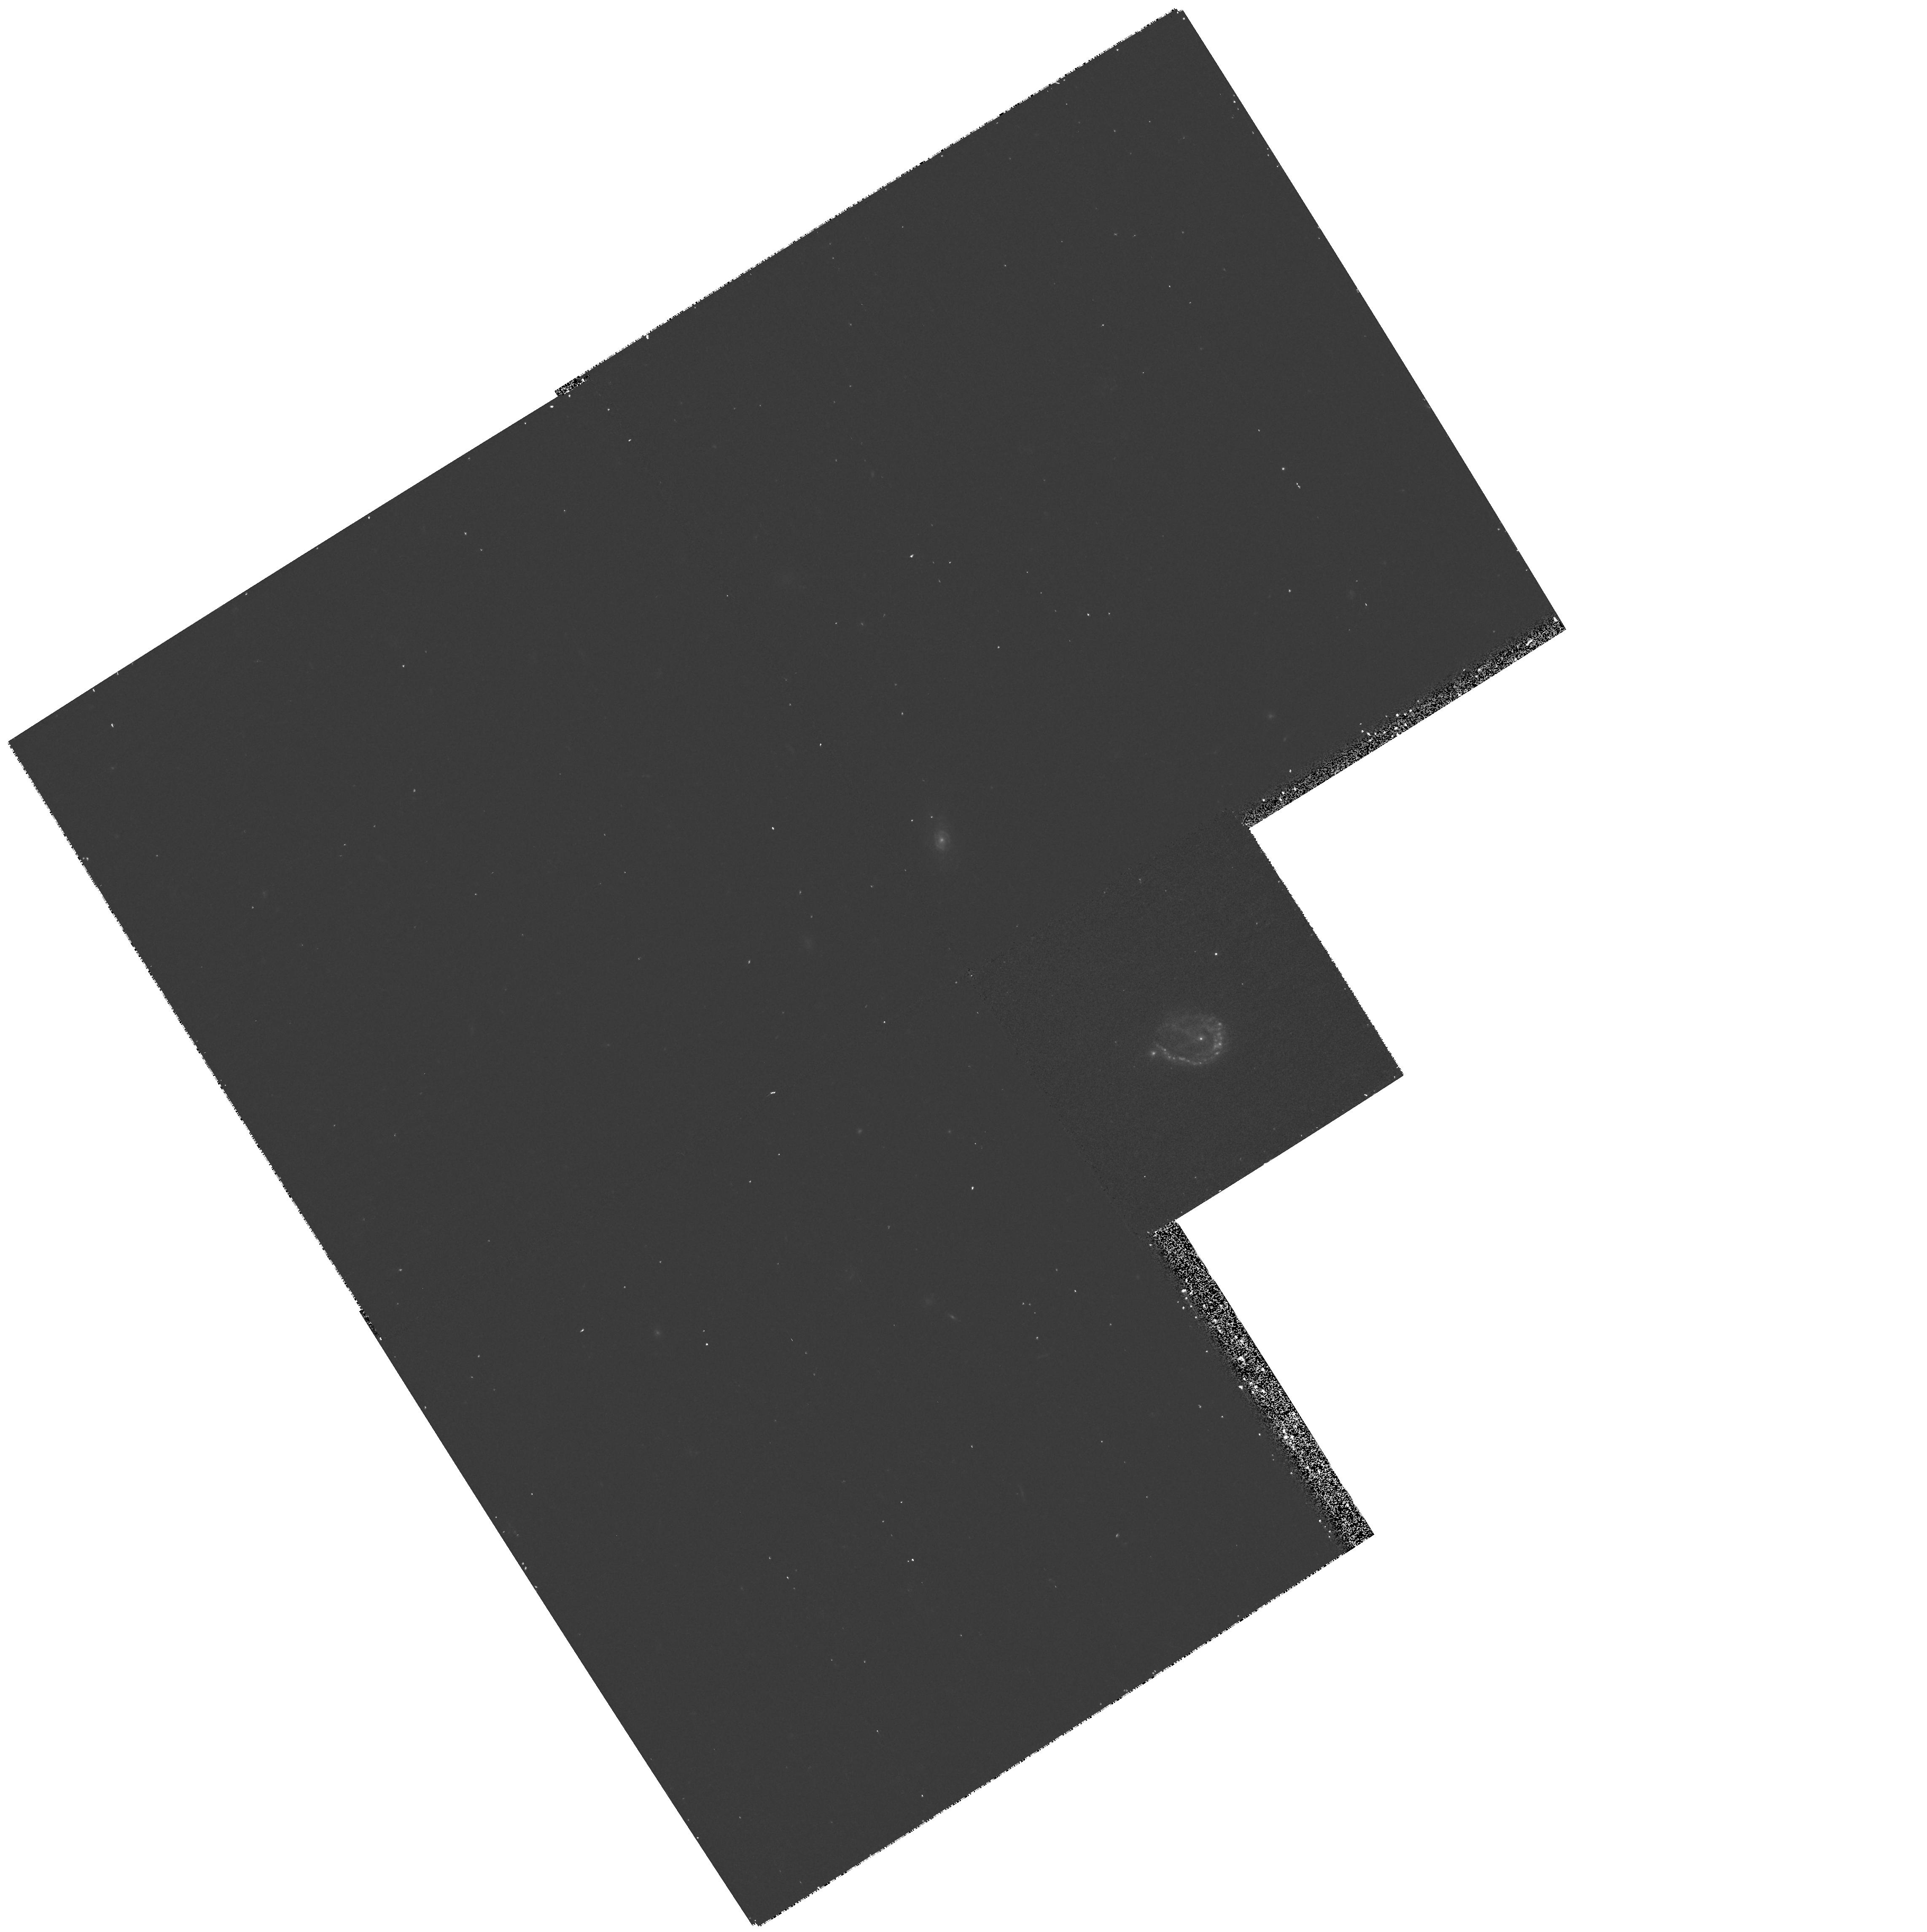
Target: 52W036. Instrument: WFPC2/PC. Filter: F555W. Exposure: 13 min. Observation ID: hst_8303_01_wfpc2_pc_f555w_u5gz01

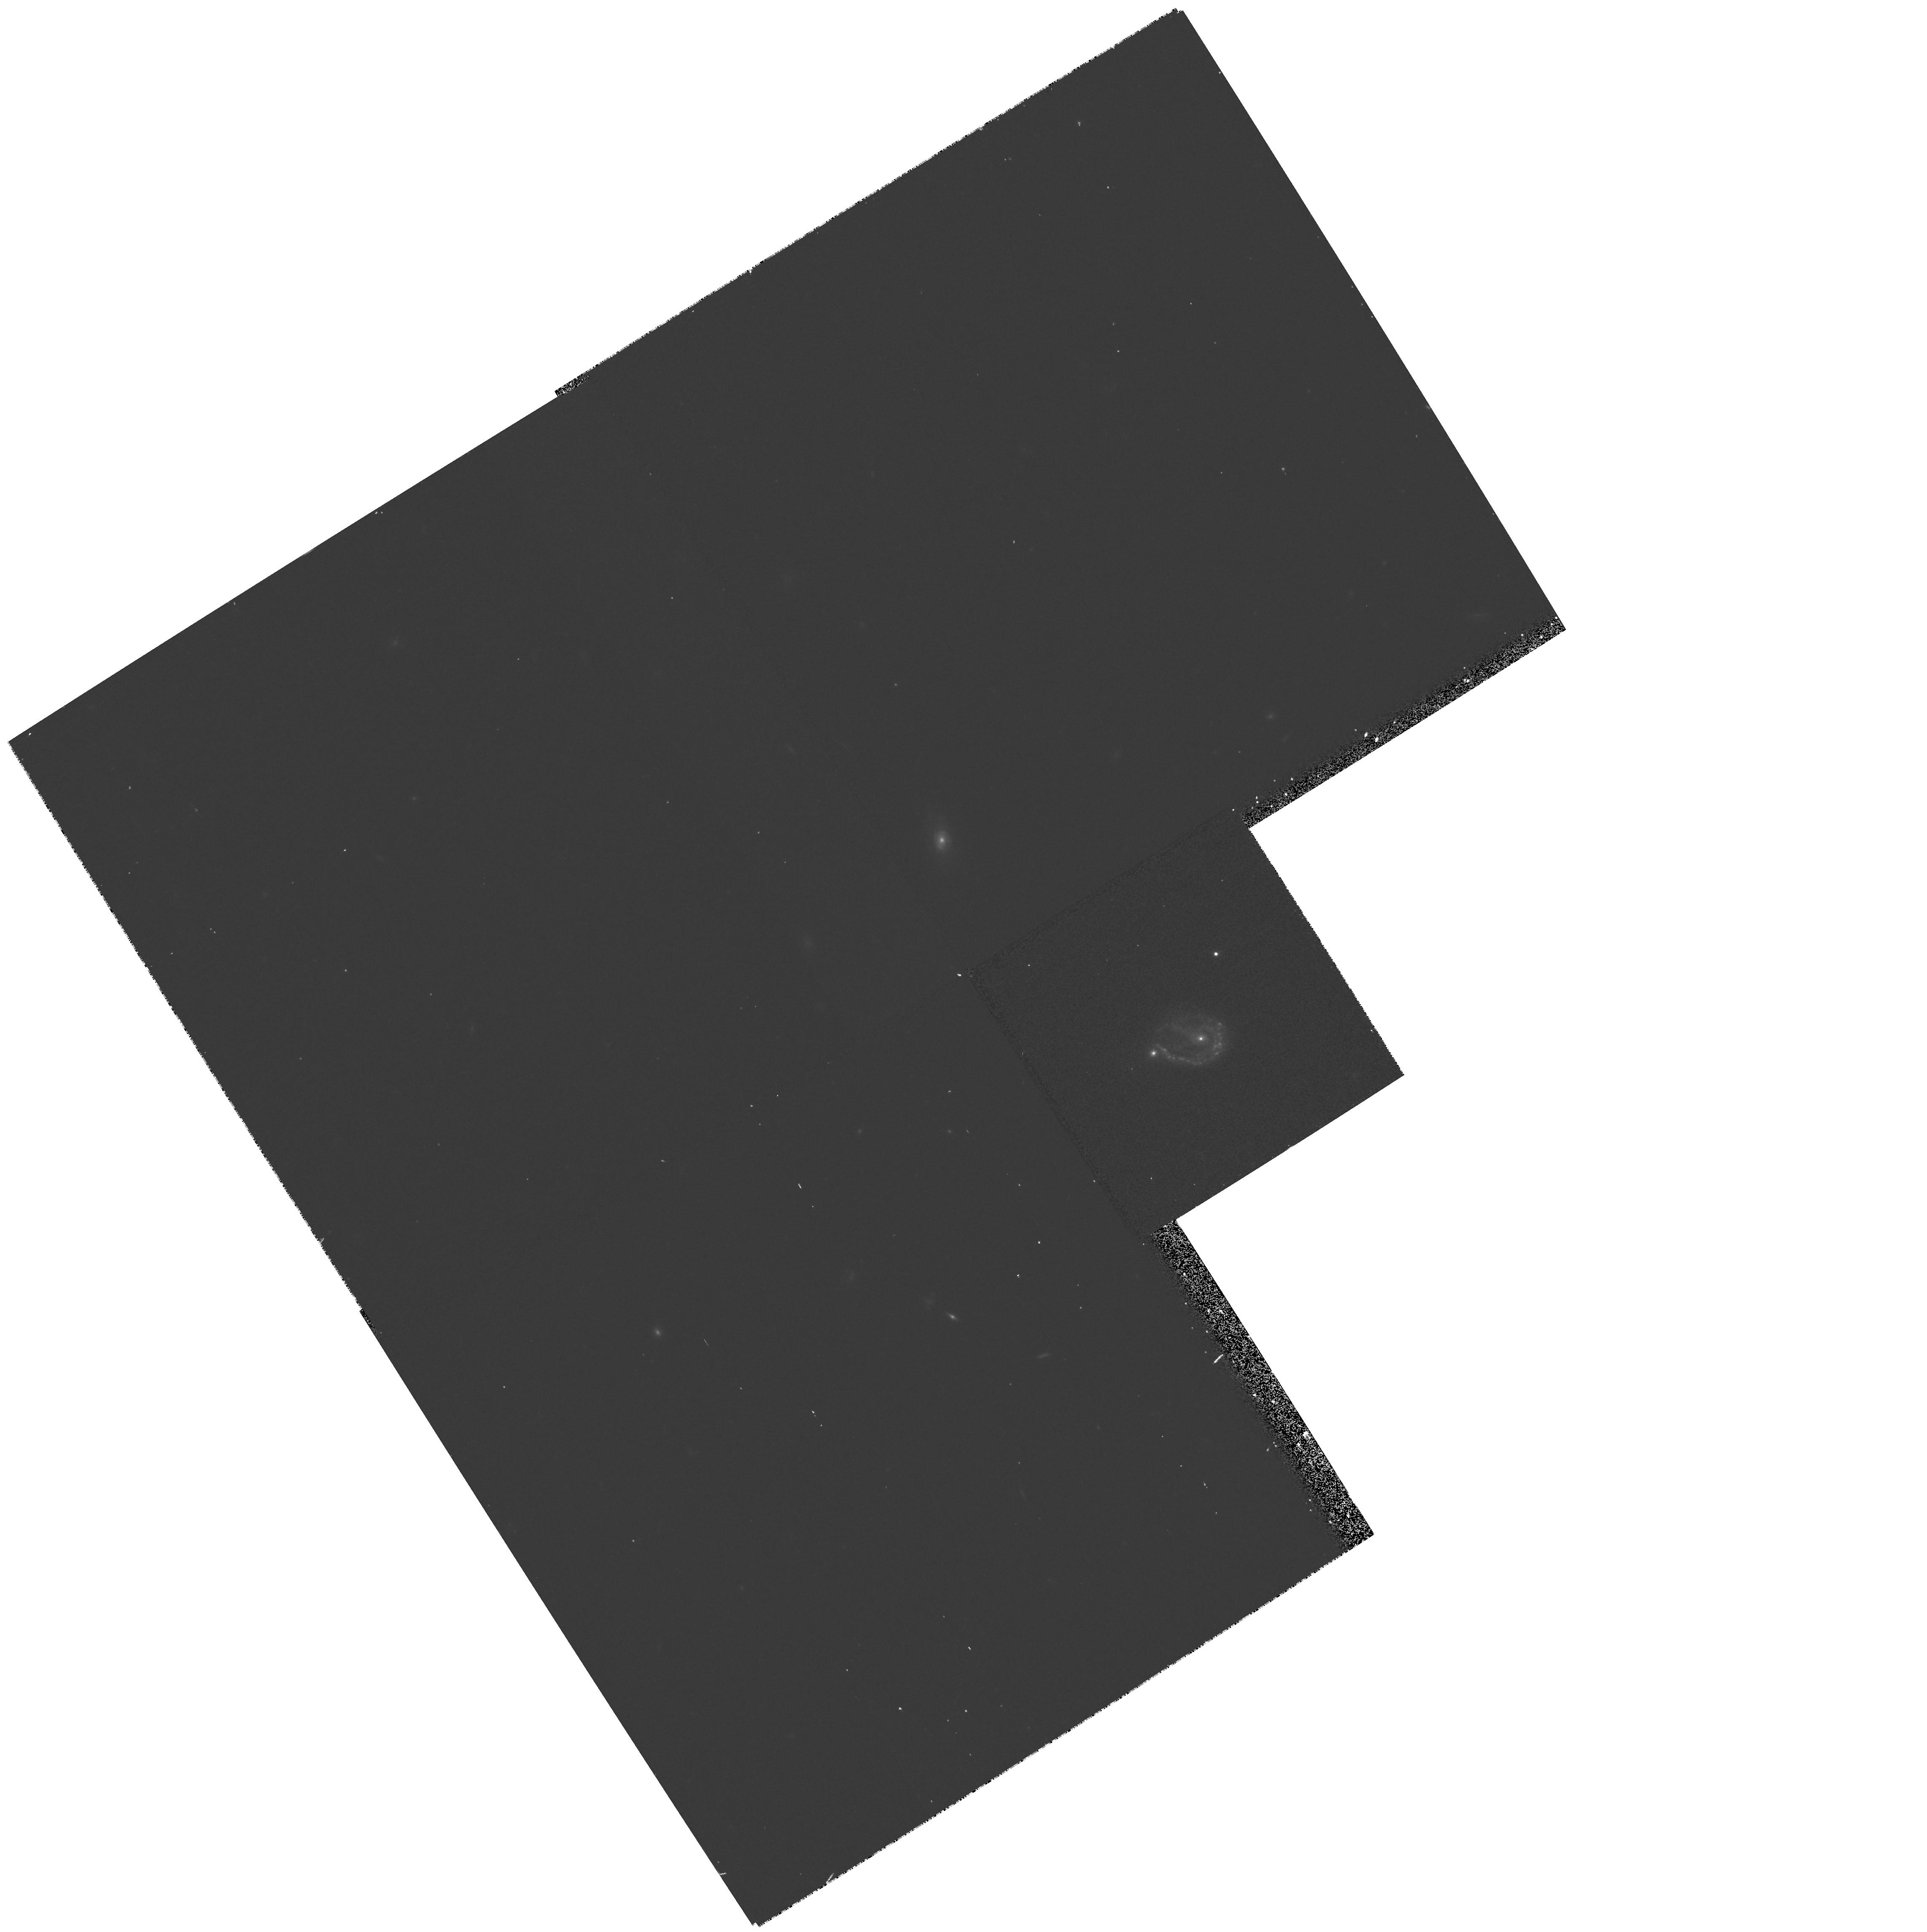
Target: 52W036. Instrument: WFPC2/PC. Filter: F814W. Exposure: 13 min. Observation ID: hst_8303_01_wfpc2_pc_f814w_u5gz01

What is 52W036? (PI: Majewski, Steven R.)

We have found a most peculiar galaxy, 52W036, in our large, deep redshift survey of faint galaxies. This galaxy, previously identified as a submillijansky radio source at z=0.24, is outstanding in almost every property. Its combination of enormous size and luminosity, high surface- brightness, and very blue color do not compare to that of any other known galaxy. In addition, its morphology changes dramatically from a horse-shoe shape in the ultra-violet to an apparent source pair in the near-infrared. Over the past decade we have given this particular object special attention in attempt to understand its bizarre nature. At present, the reason for its unusual properties still eludes us. Possibilities include that it is a powerfully starbursting ring galaxy, a tidally interacting galaxy pair, or perhaps even a gravitational lens. Discriminating between these possible scenarios, or others, is not presently possible with the resolution of our ground-based imaging; only HST can reveal what must be a complex (and beautiful) morphology for a galaxy at this redshift. Moreover, with STIS near-UV imaging we can determine whether 52W036 provides a local counterpart to the most extreme star forming galaxies at z = 3 as seen, e.g., in the Hubble Deep Field. Whatever the nature of 52W036, HST imaging will be an essential element to understanding a system which may well be the most extreme of all ``normal" galaxies known to date.